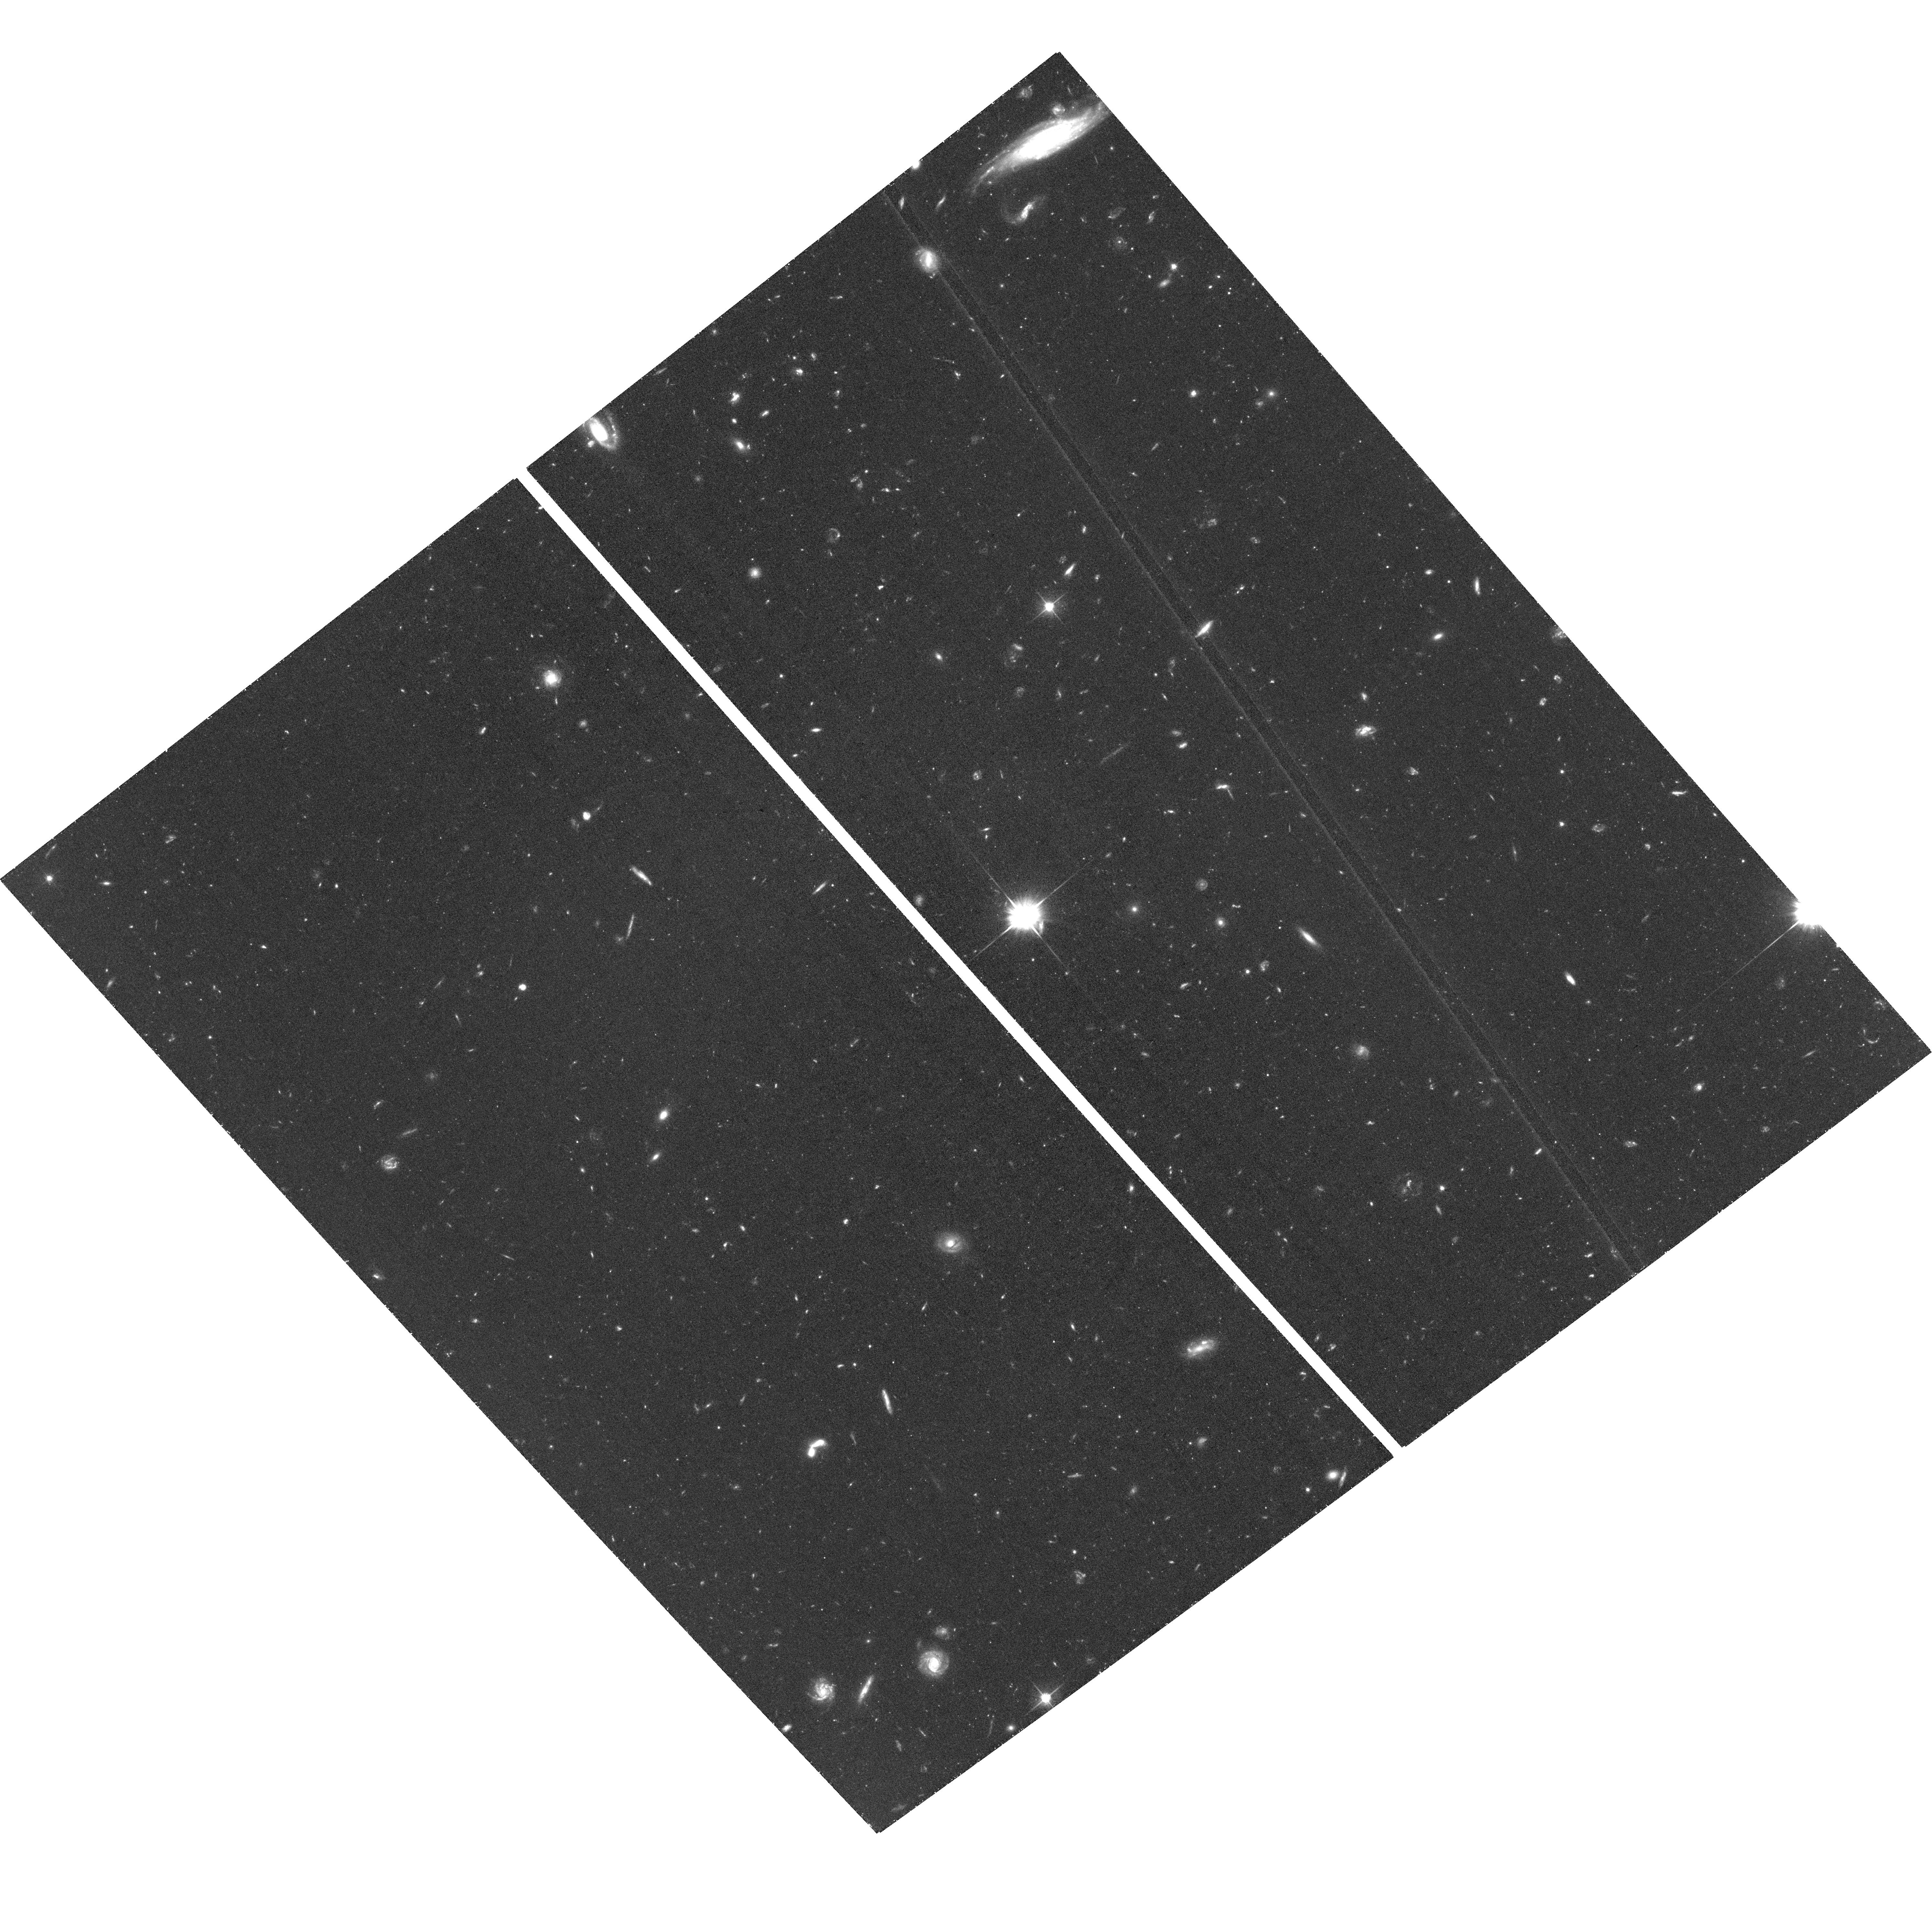
Target: M-106-HALO-E2. Instrument: ACS/WFC. Filter: F606W. Exposure: 1.4 h. Observation ID: hst_16743_03_acs_wfc_f606w_jeq903

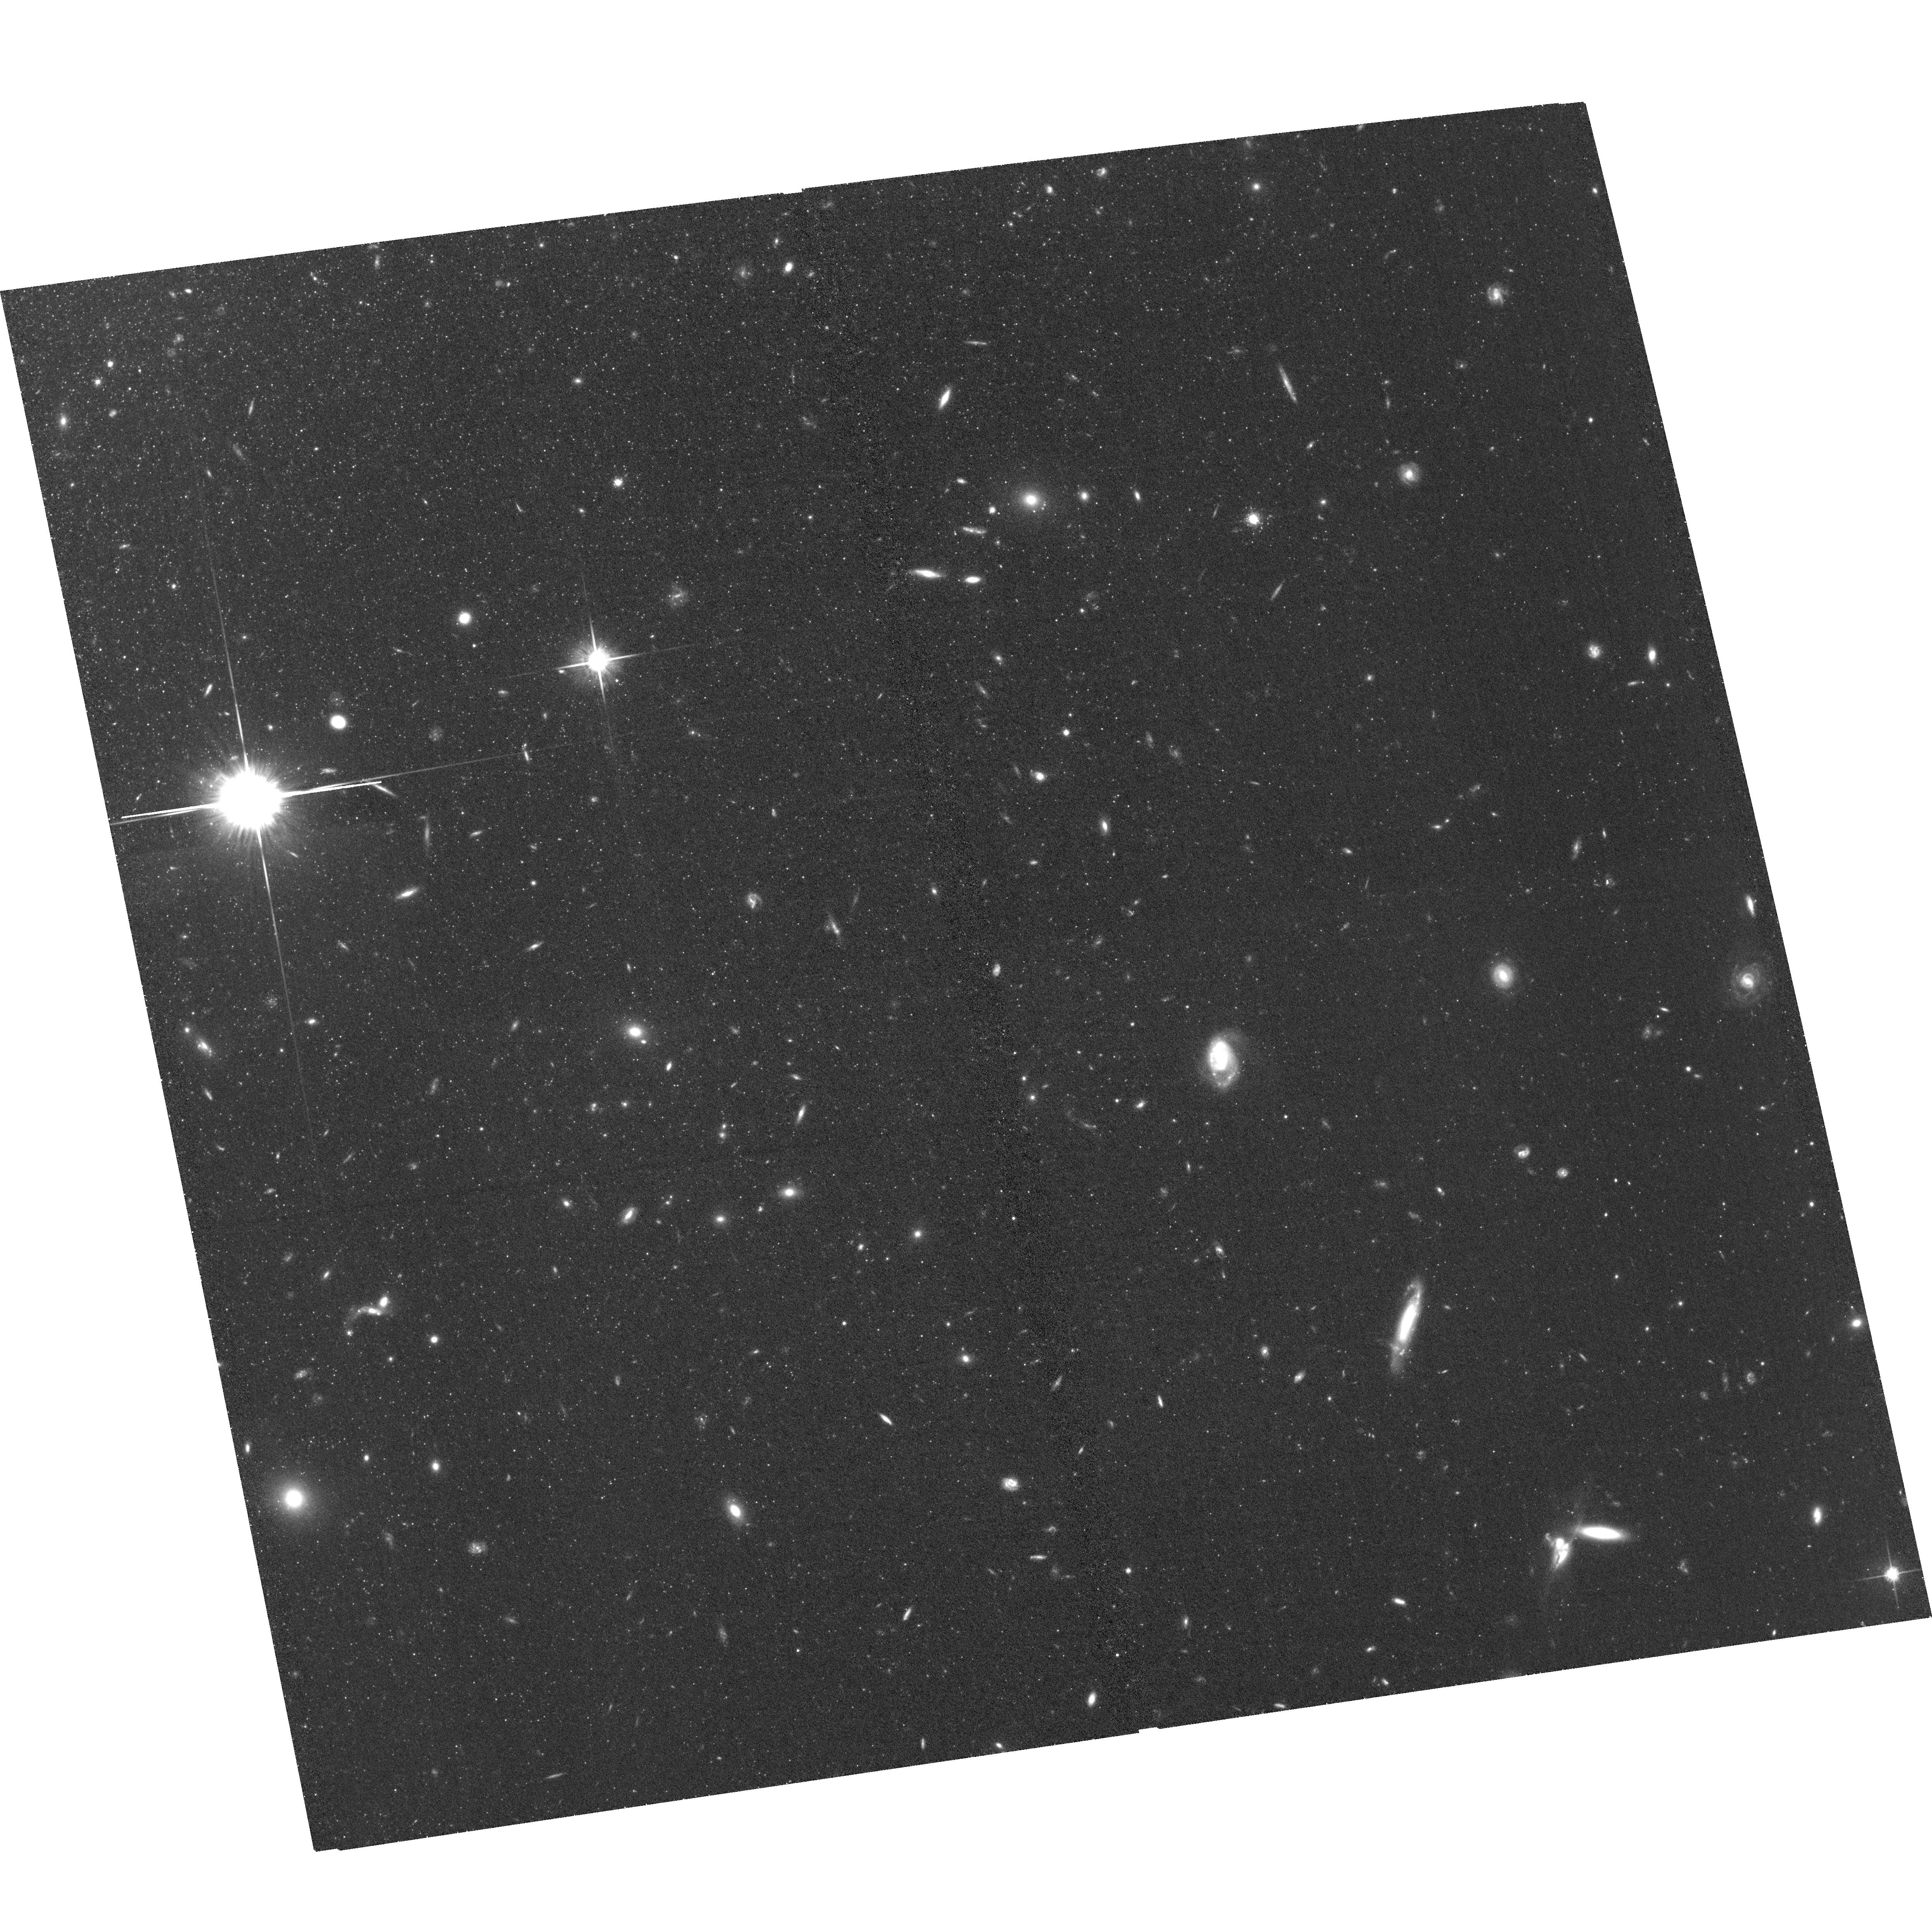
Target: M-106-OUTER-S. Instrument: ACS/WFC. Filter: F814W. Exposure: 1.3 h. Observation ID: hst_16743_41_acs_wfc_f814w_jeq941

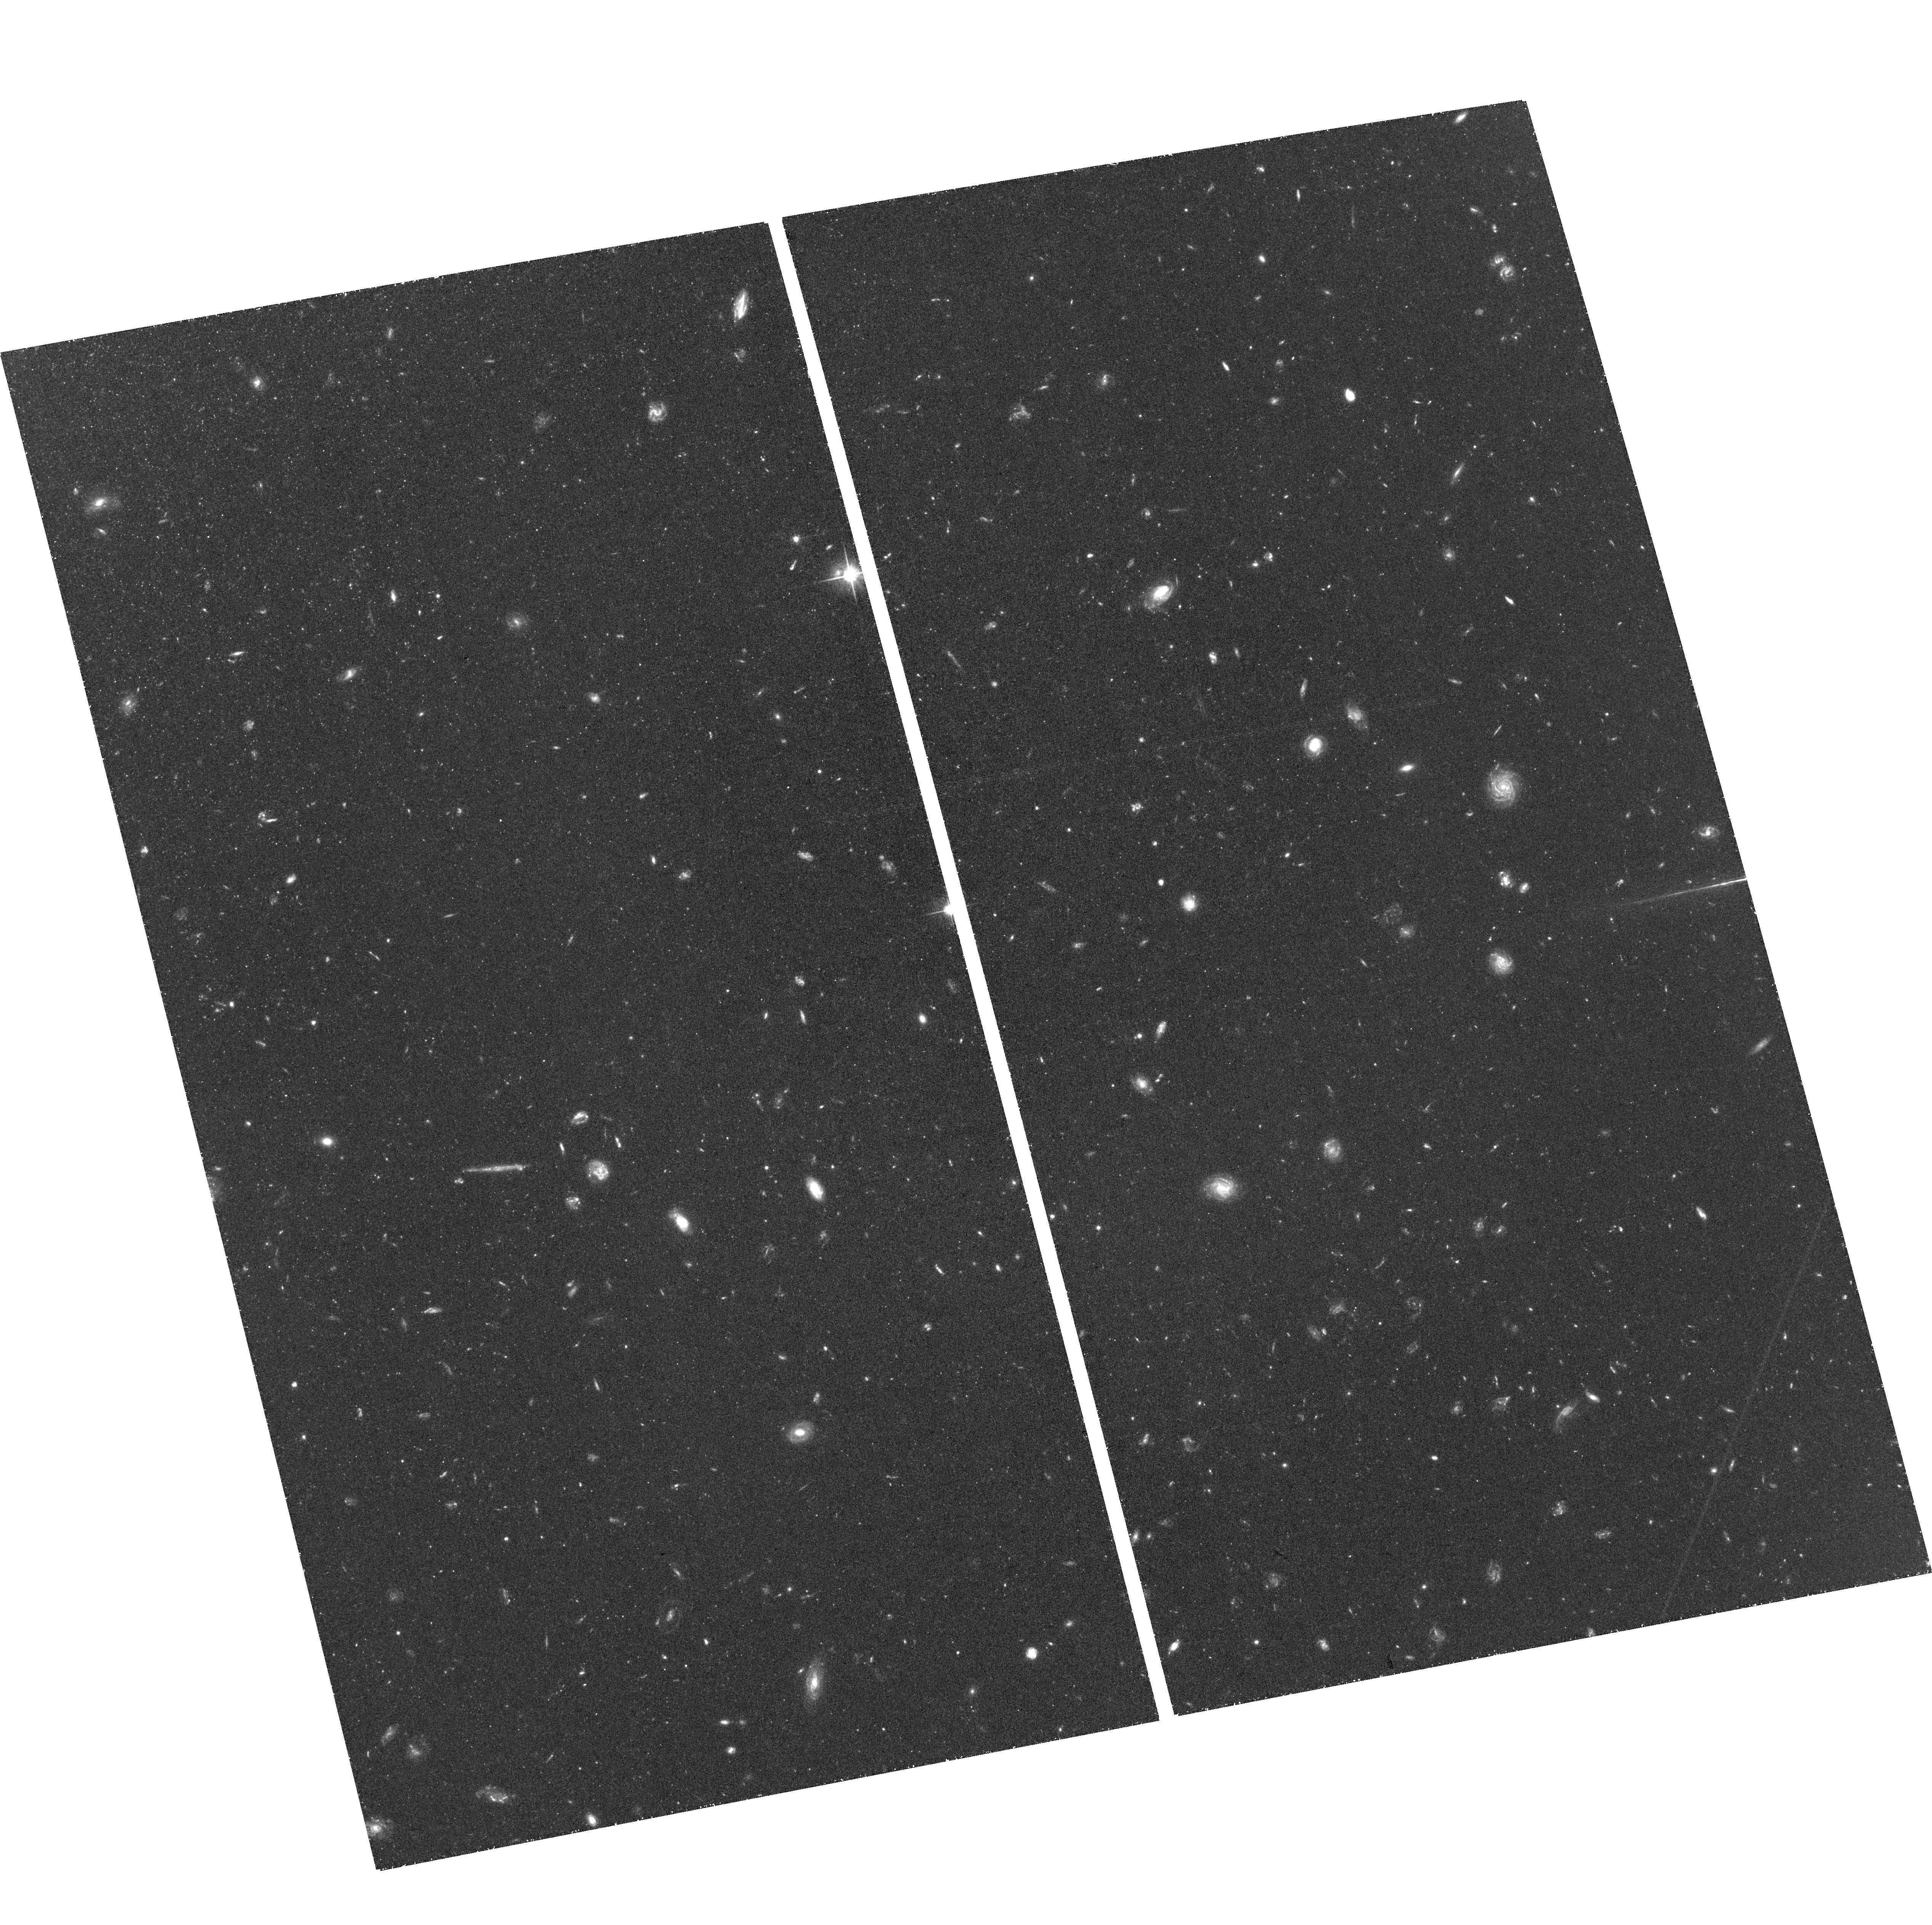
Target: M-106-HALO-W1. Instrument: ACS/WFC. Filter: F606W. Exposure: 1.4 h. Observation ID: hst_16743_08_acs_wfc_f606w_jeq908

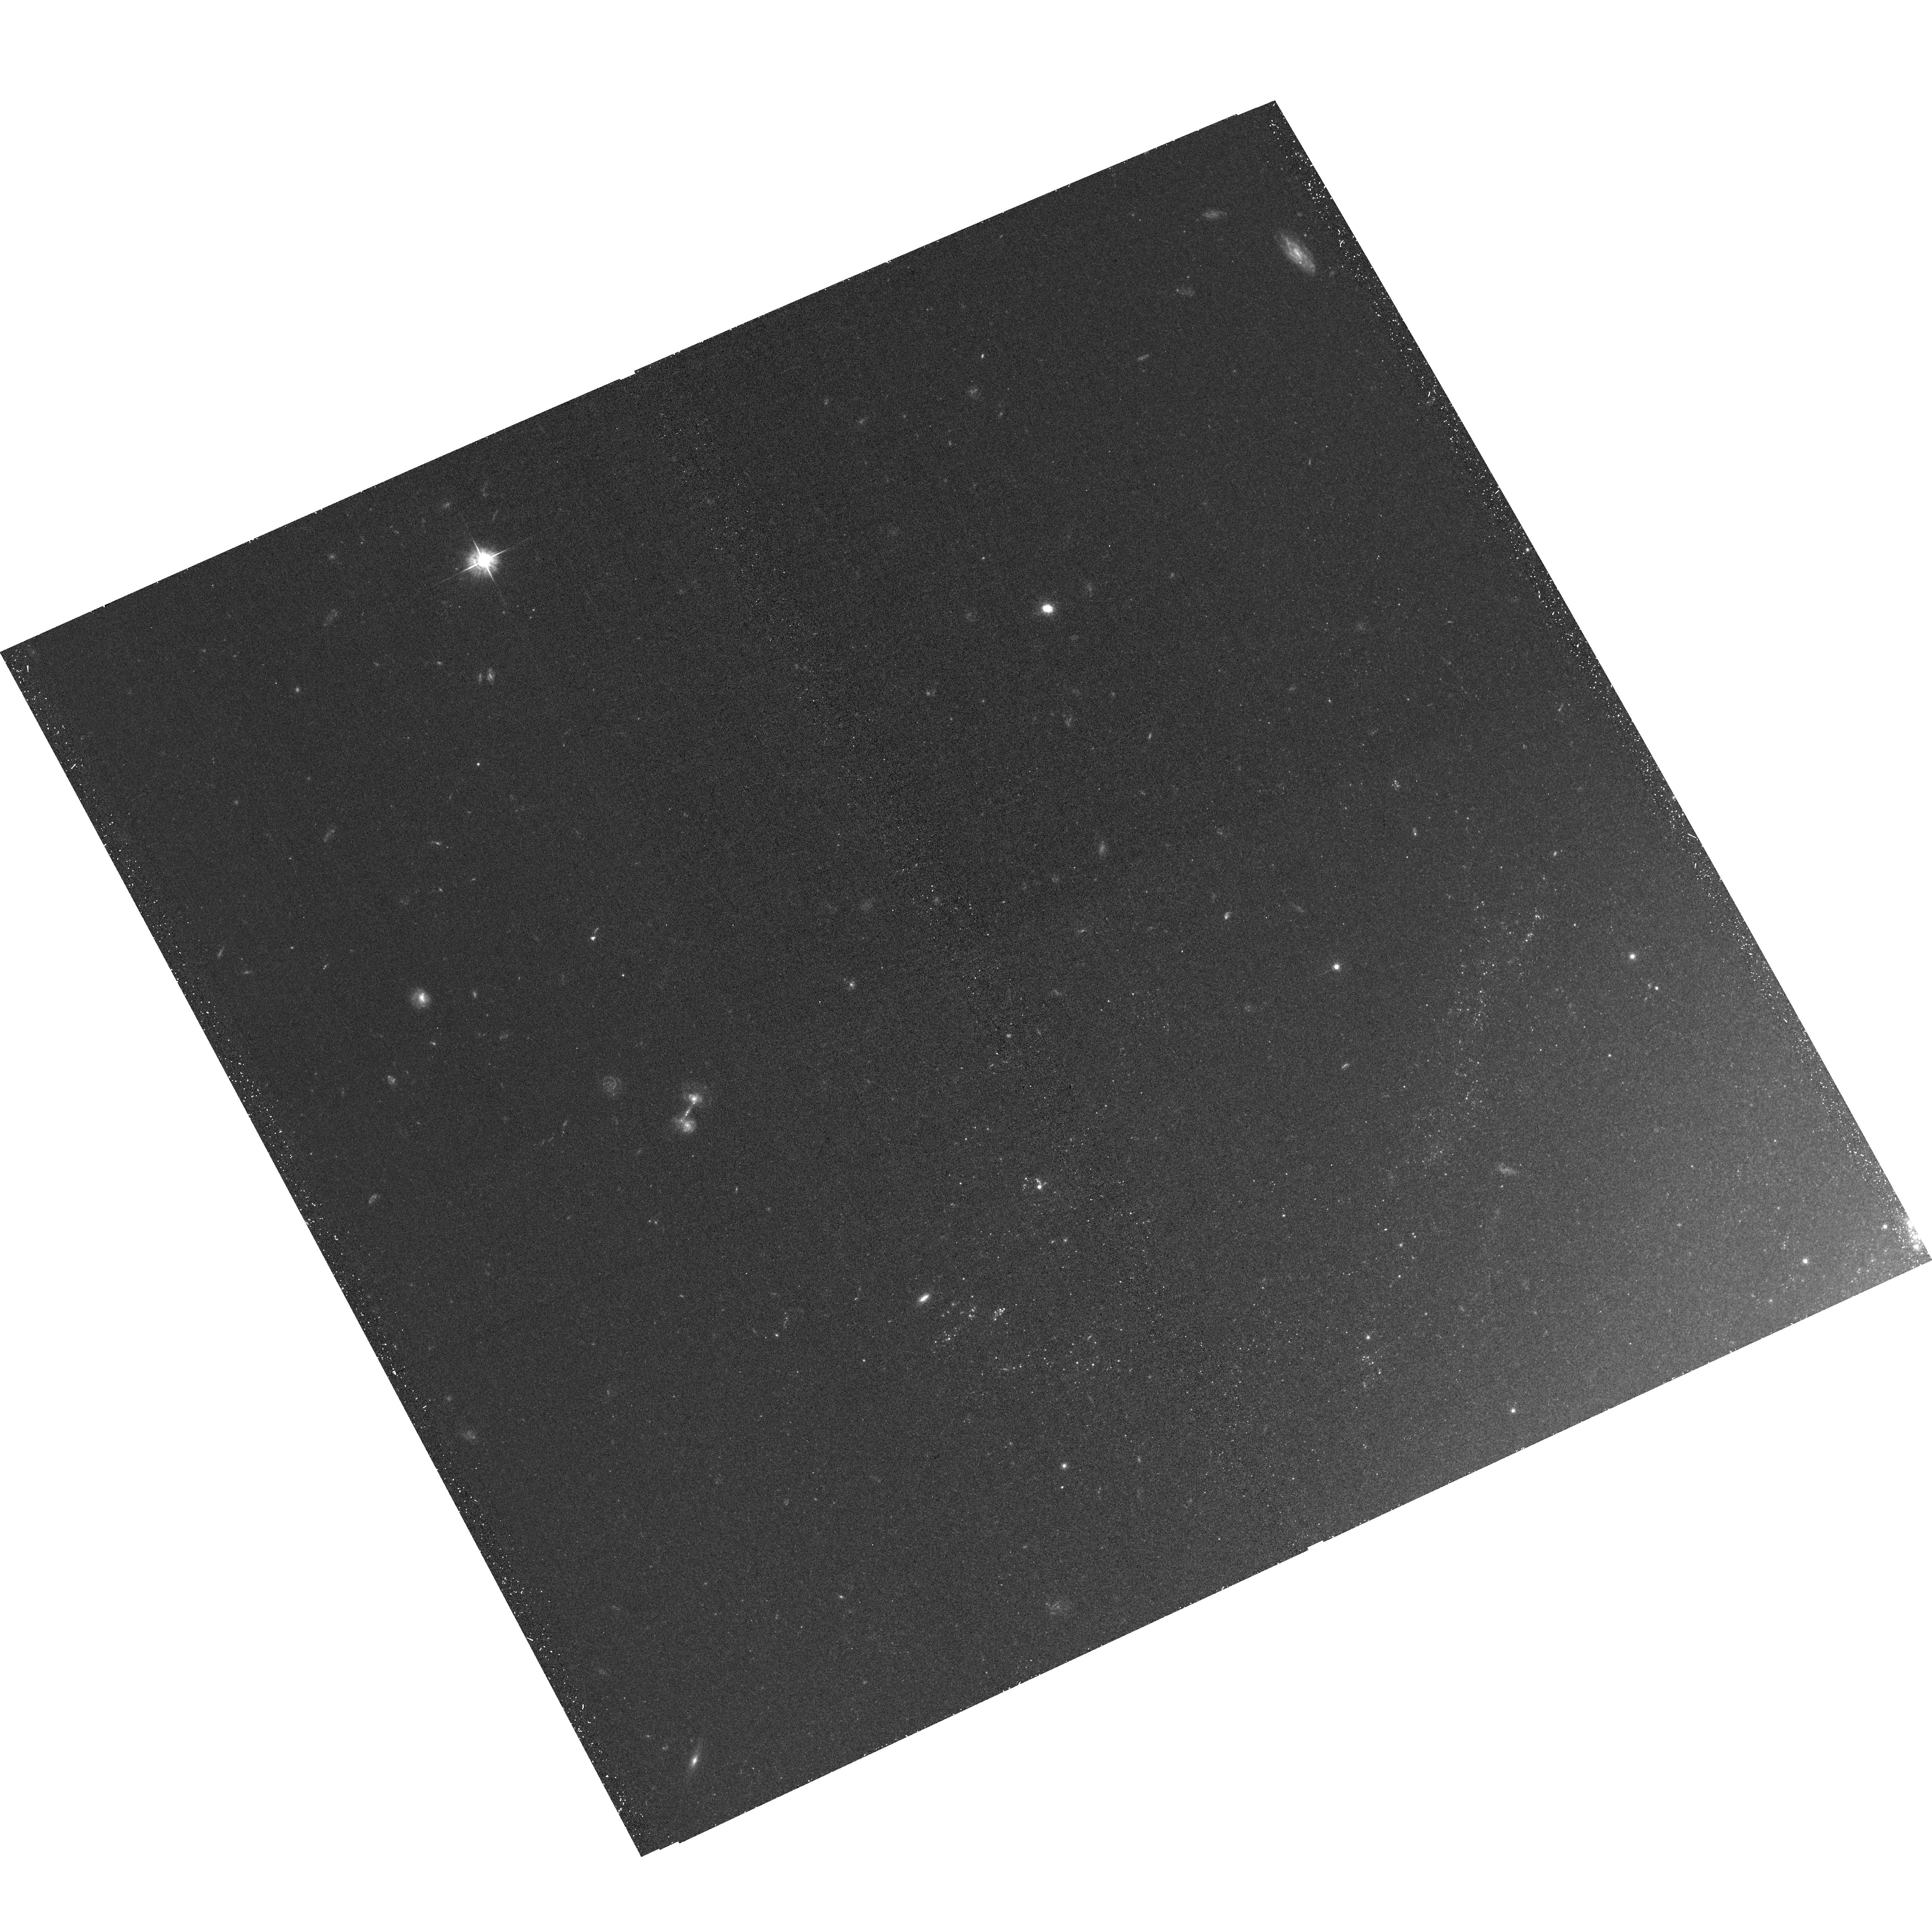
Target: M-106-OUTER-N. Instrument: ACS/WFC. Filter: F555W. Exposure: 40 min. Observation ID: hst_16743_32_acs_wfc_f555w_jeq932

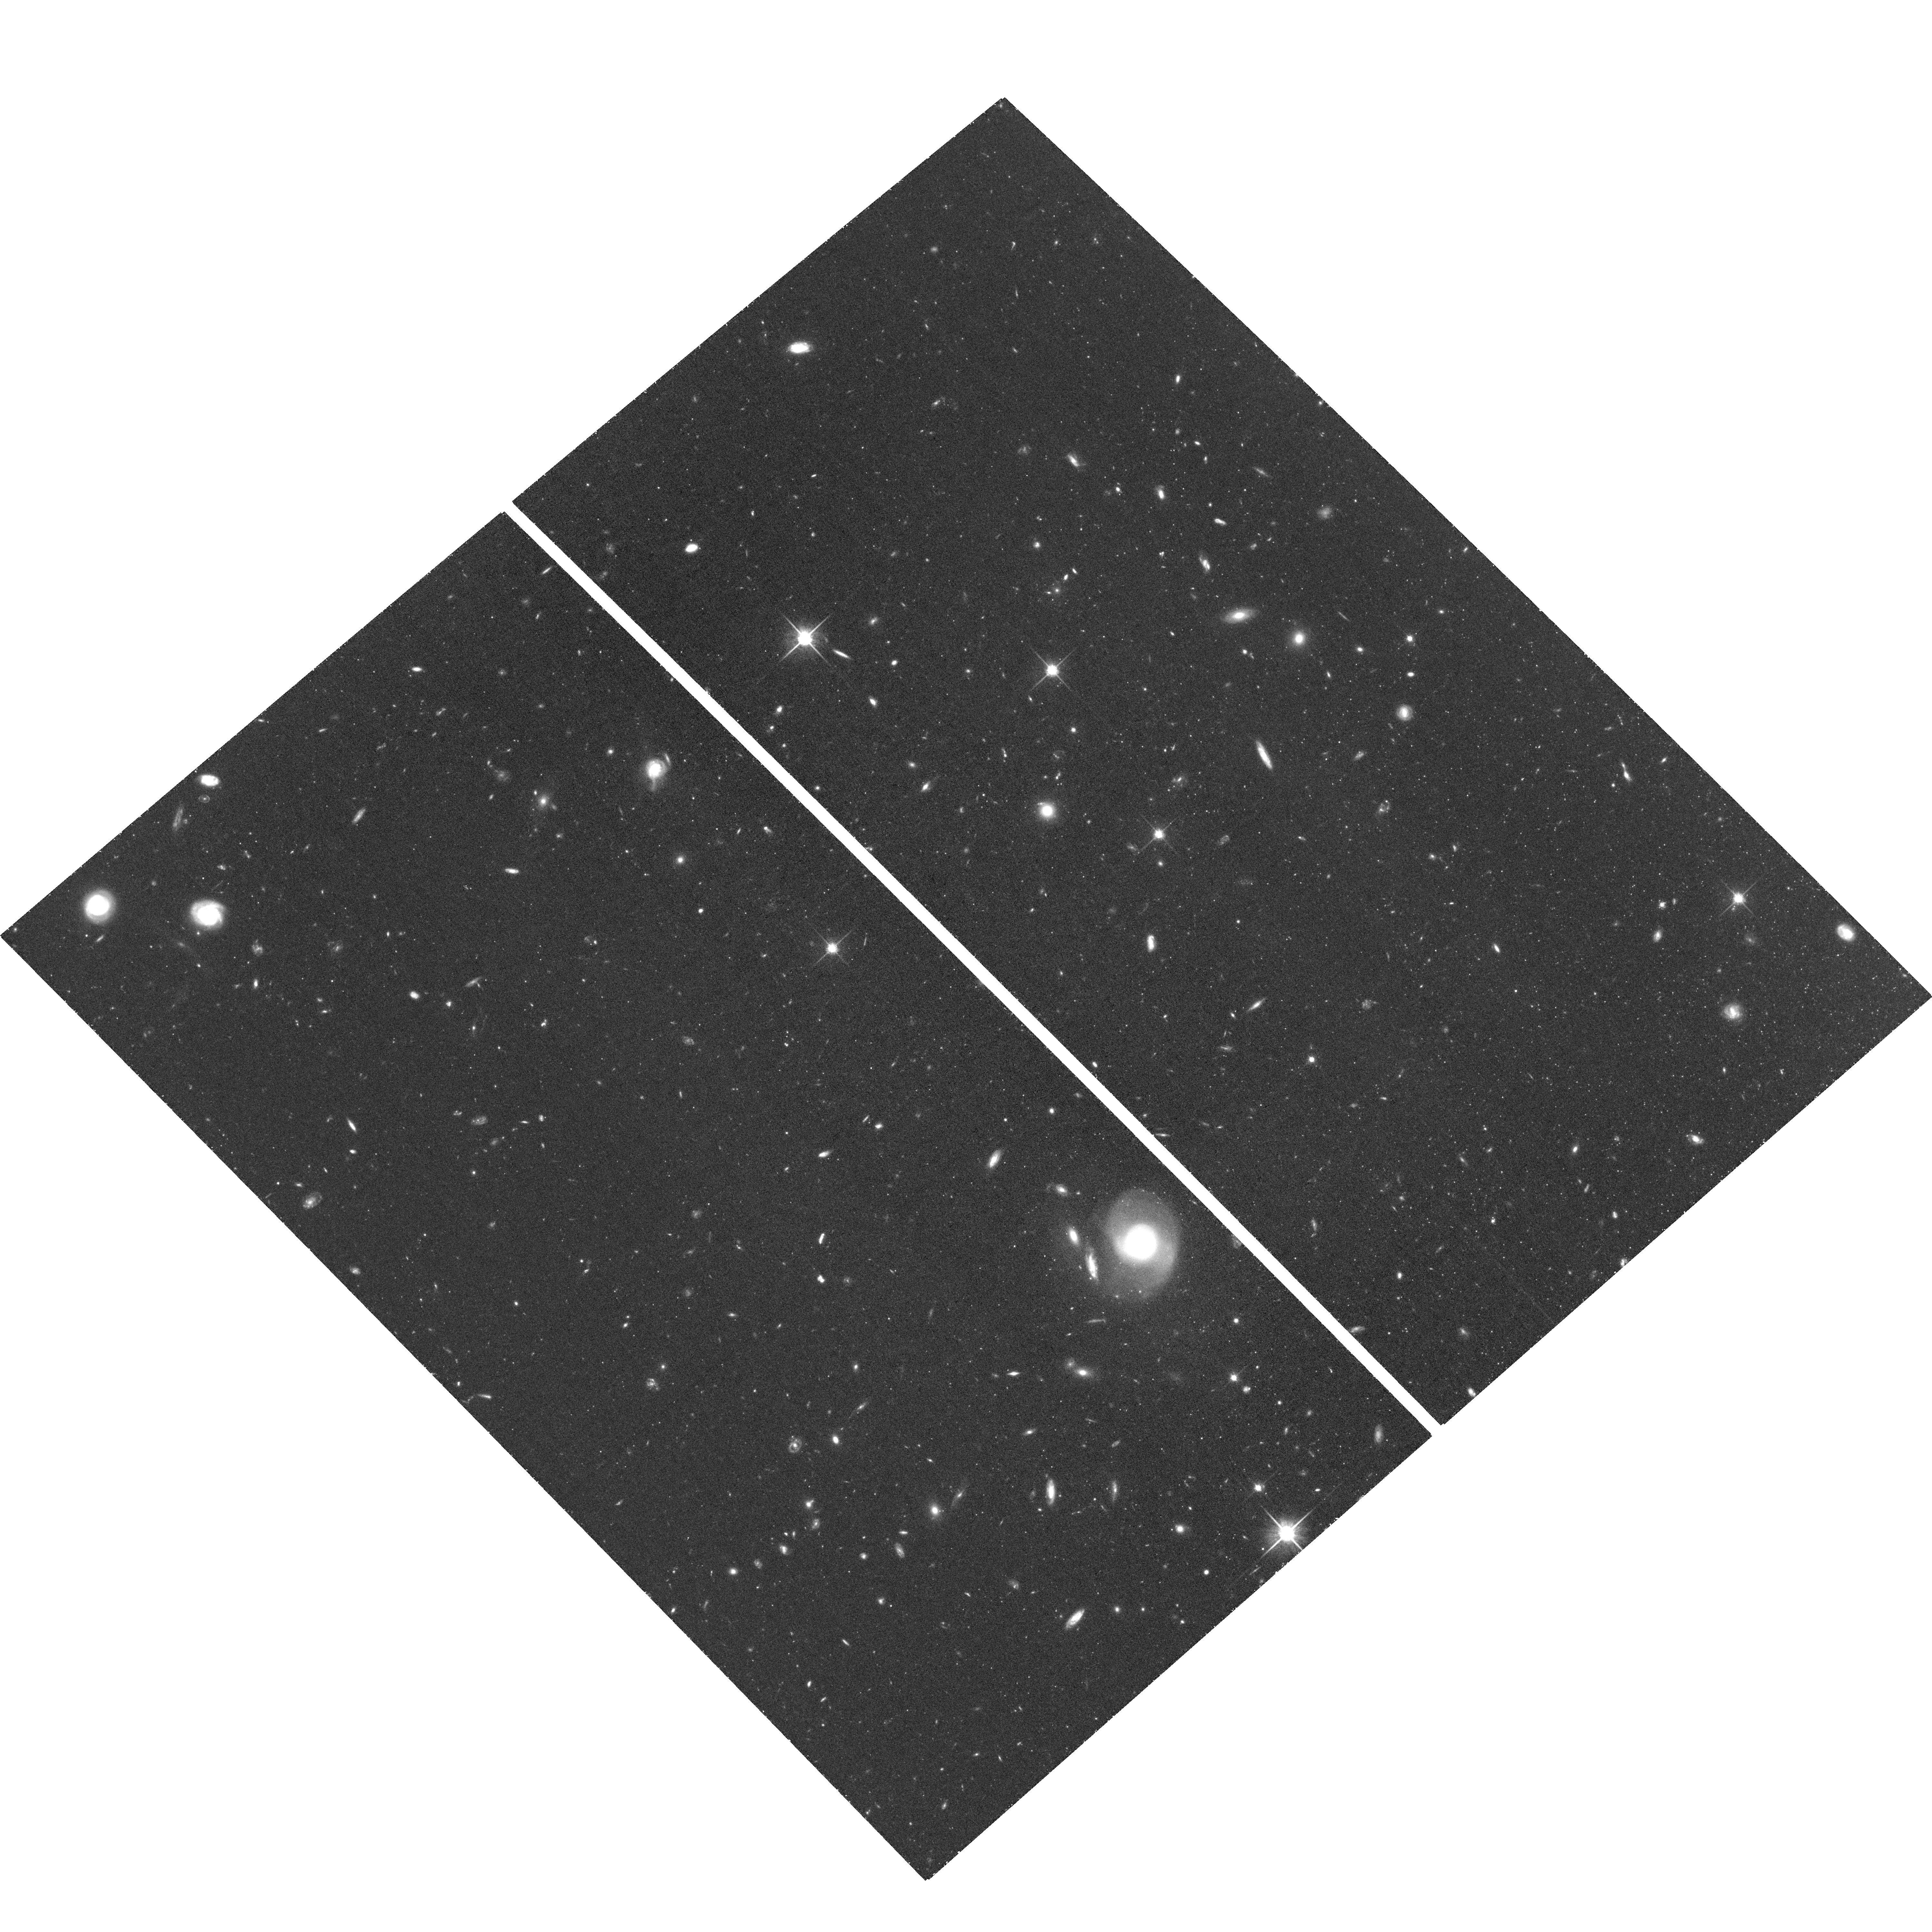
Target: M-106-HALO-E1. Instrument: ACS/WFC. Filter: F814W. Exposure: 1.4 h. Observation ID: hst_16743_02_acs_wfc_f814w_jeq902

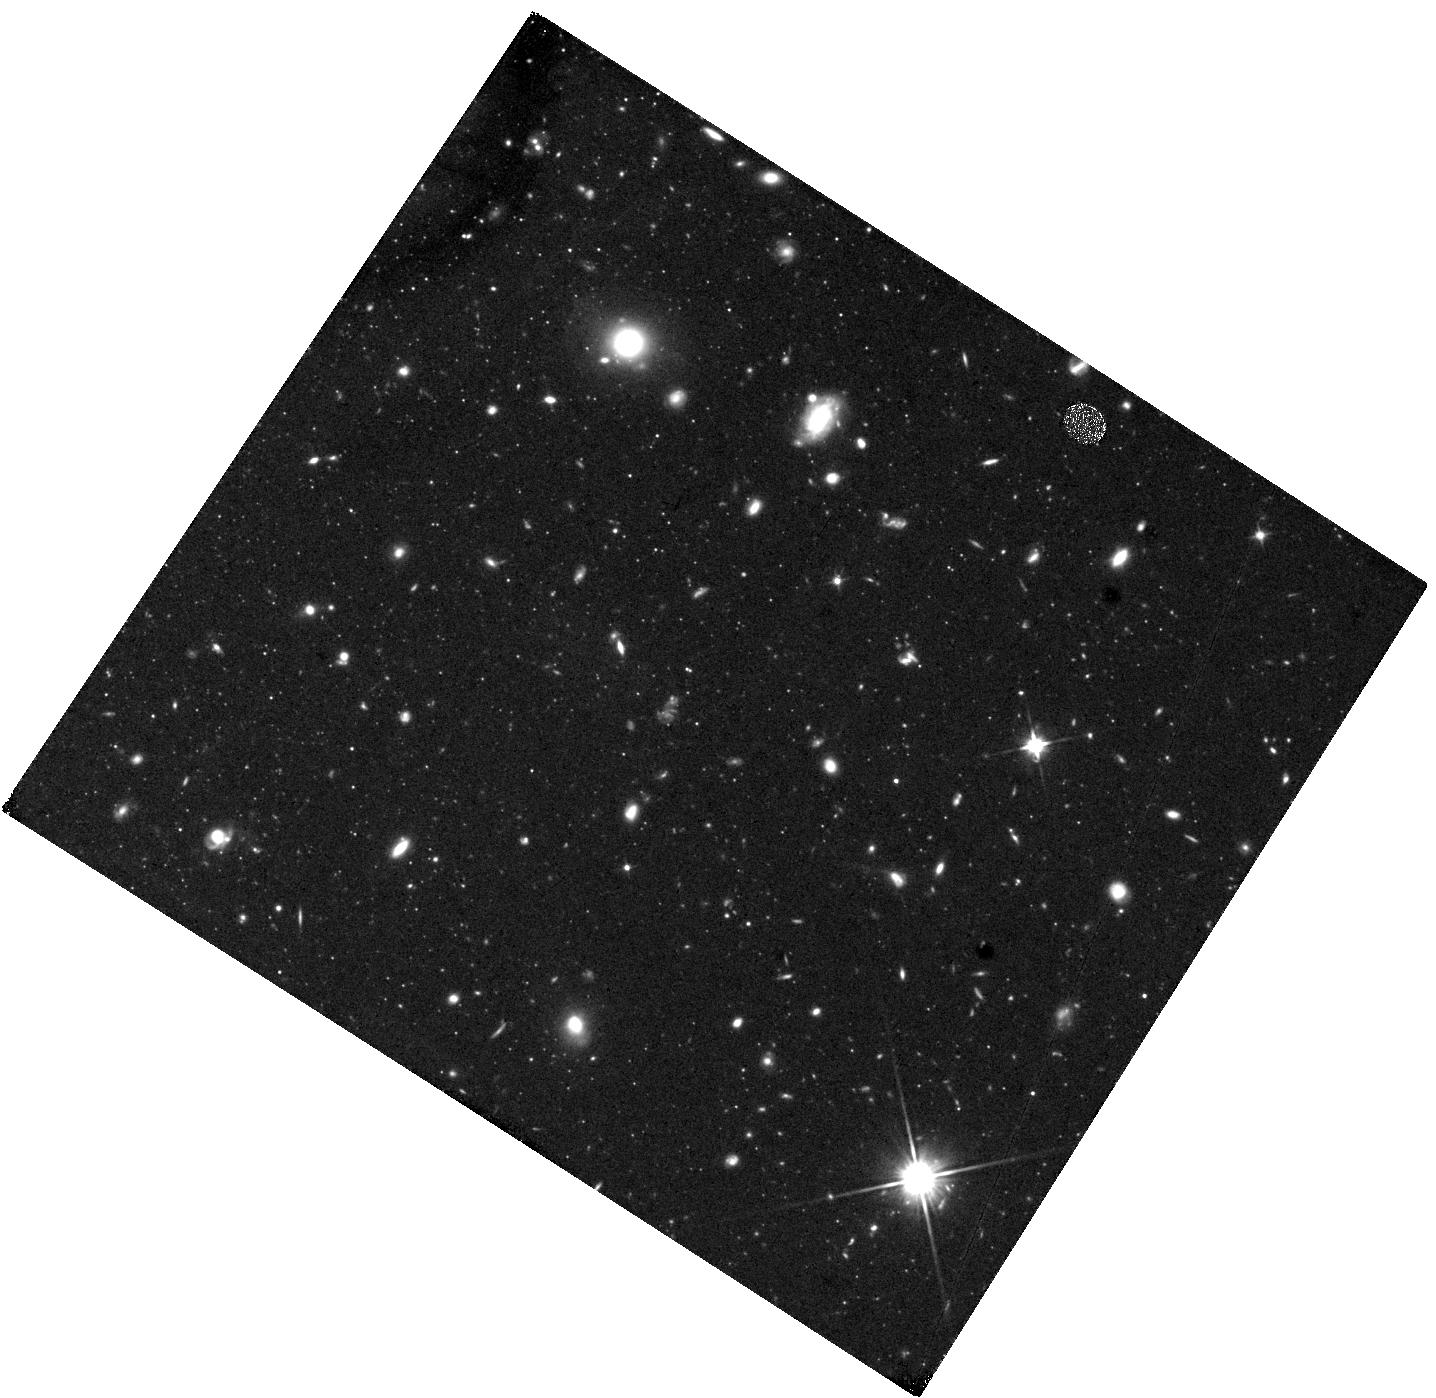
Target: M-106-HALO-W2. Instrument: WFC3/IR. Filter: F110W. Exposure: 1.6 h. Observation ID: hst_16743_08_wfc3_ir_f110w_ieq908

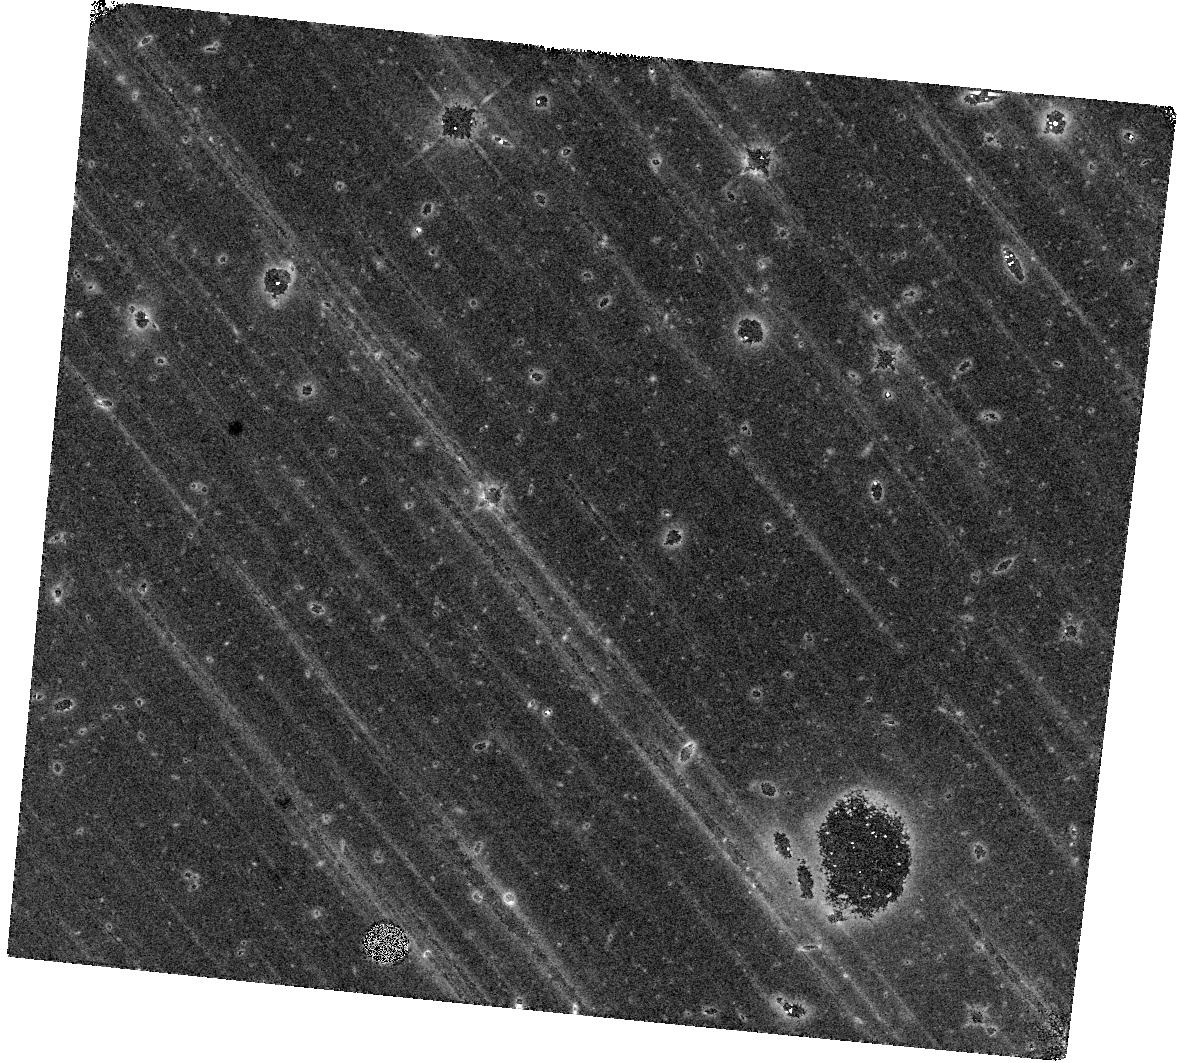
Target: M-106-HALO-E1. Instrument: WFC3/IR. Filter: F160W. Exposure: 1.6 h. Observation ID: hst_16743_01_wfc3_ir_f160w_ieq901

A High-accuracy, Geometric Calibration of the Tip of the Red Giant Branch in the Halo of NGC 4258 (PI: Hoyt, Taylor J)

Space-based observations are on the cusp of a near-infrared (NIR) revolution, with the imminent launch of the Webb telescope, and the planned launch of the Roman (formerly WFIRST) telescope. This program aims to bridge the gap between the current and coming eras by simultaneously providing (1) the most accurate zero-point calibration of the Tip of the Red Giant Branch (TRGB) in the ACS/WFC F606W and F814W bands to date, and (2) the first direct, geometric calibration of the TRGB zero-point in space-based near-infrared (NIR) bandpasses (all previous calibrations were indirectly calibrated). We will accomplish this in only 16 orbits, a small fraction of the HST time already invested into comparable calibrations (e.g., over 150 orbits dedicated to calibrating Cepheids in this galaxy), and at a much higher accuracy.